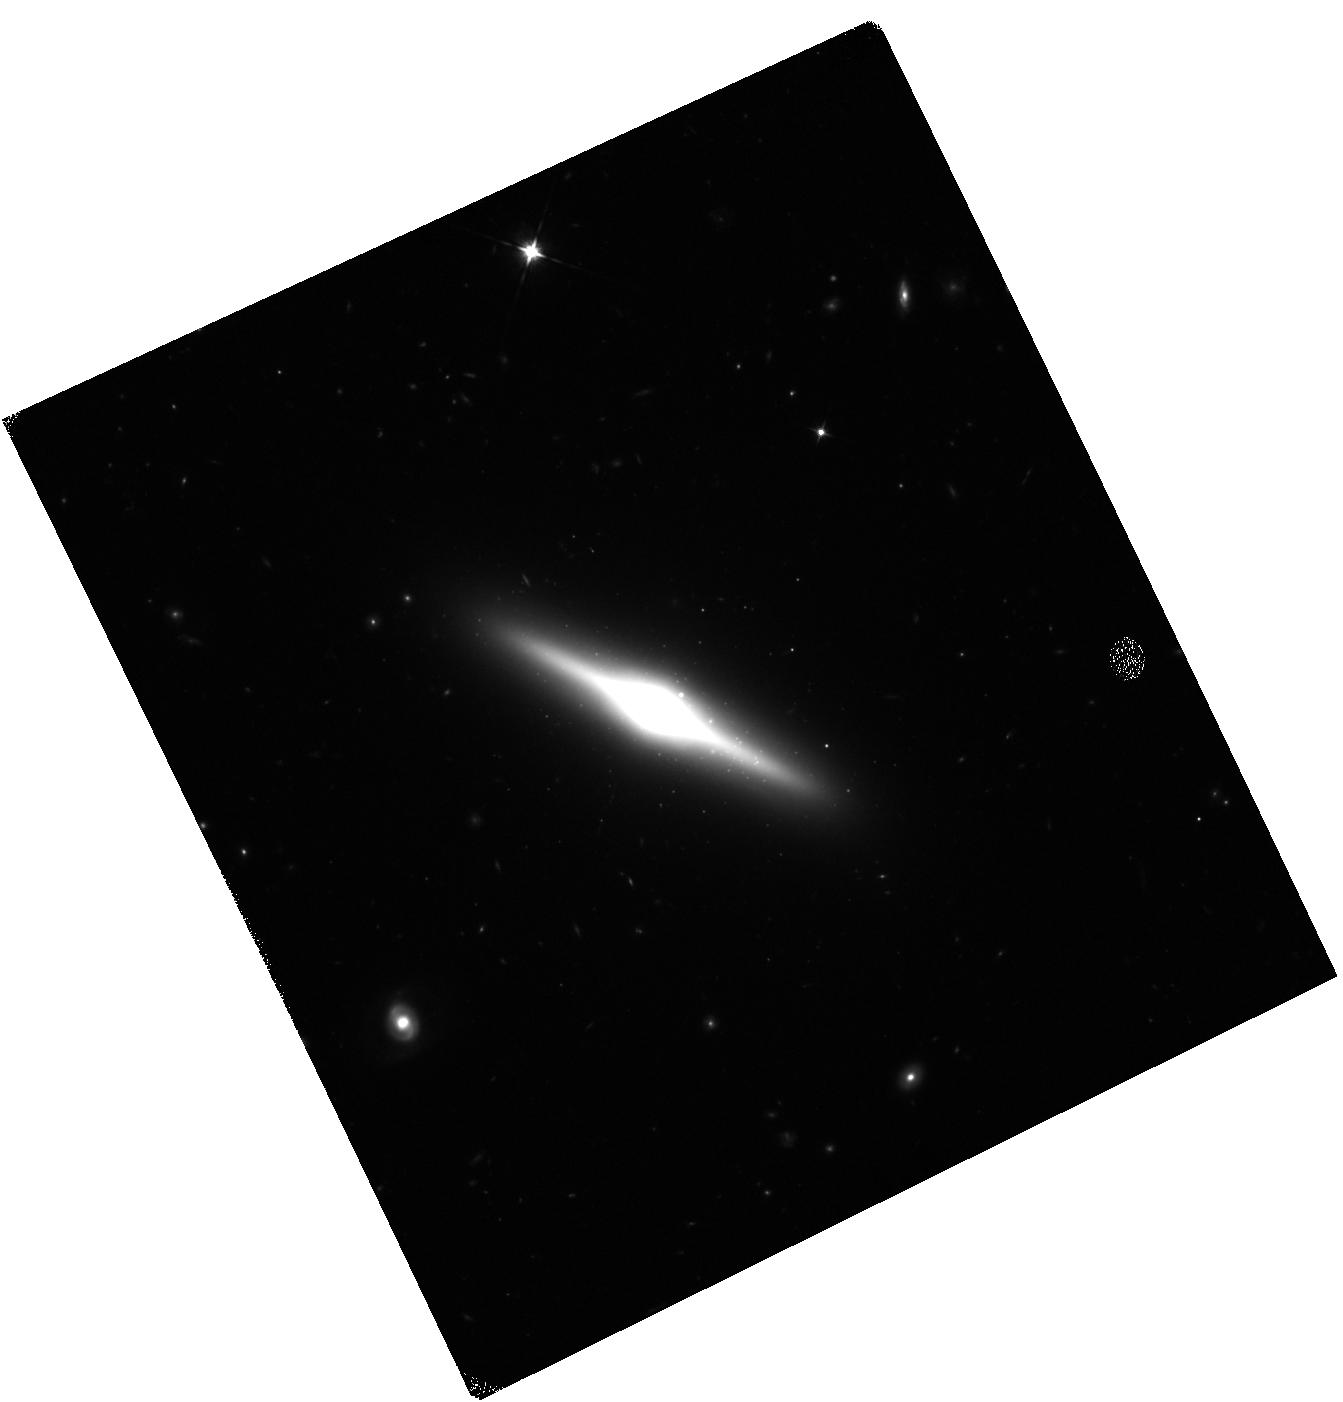
Target: HLX-1. Instrument: WFC3/IR. Filter: F105W. Exposure: 20 min. Observation ID: hst_12979_04_wfc3_ir_f105w_ic1804

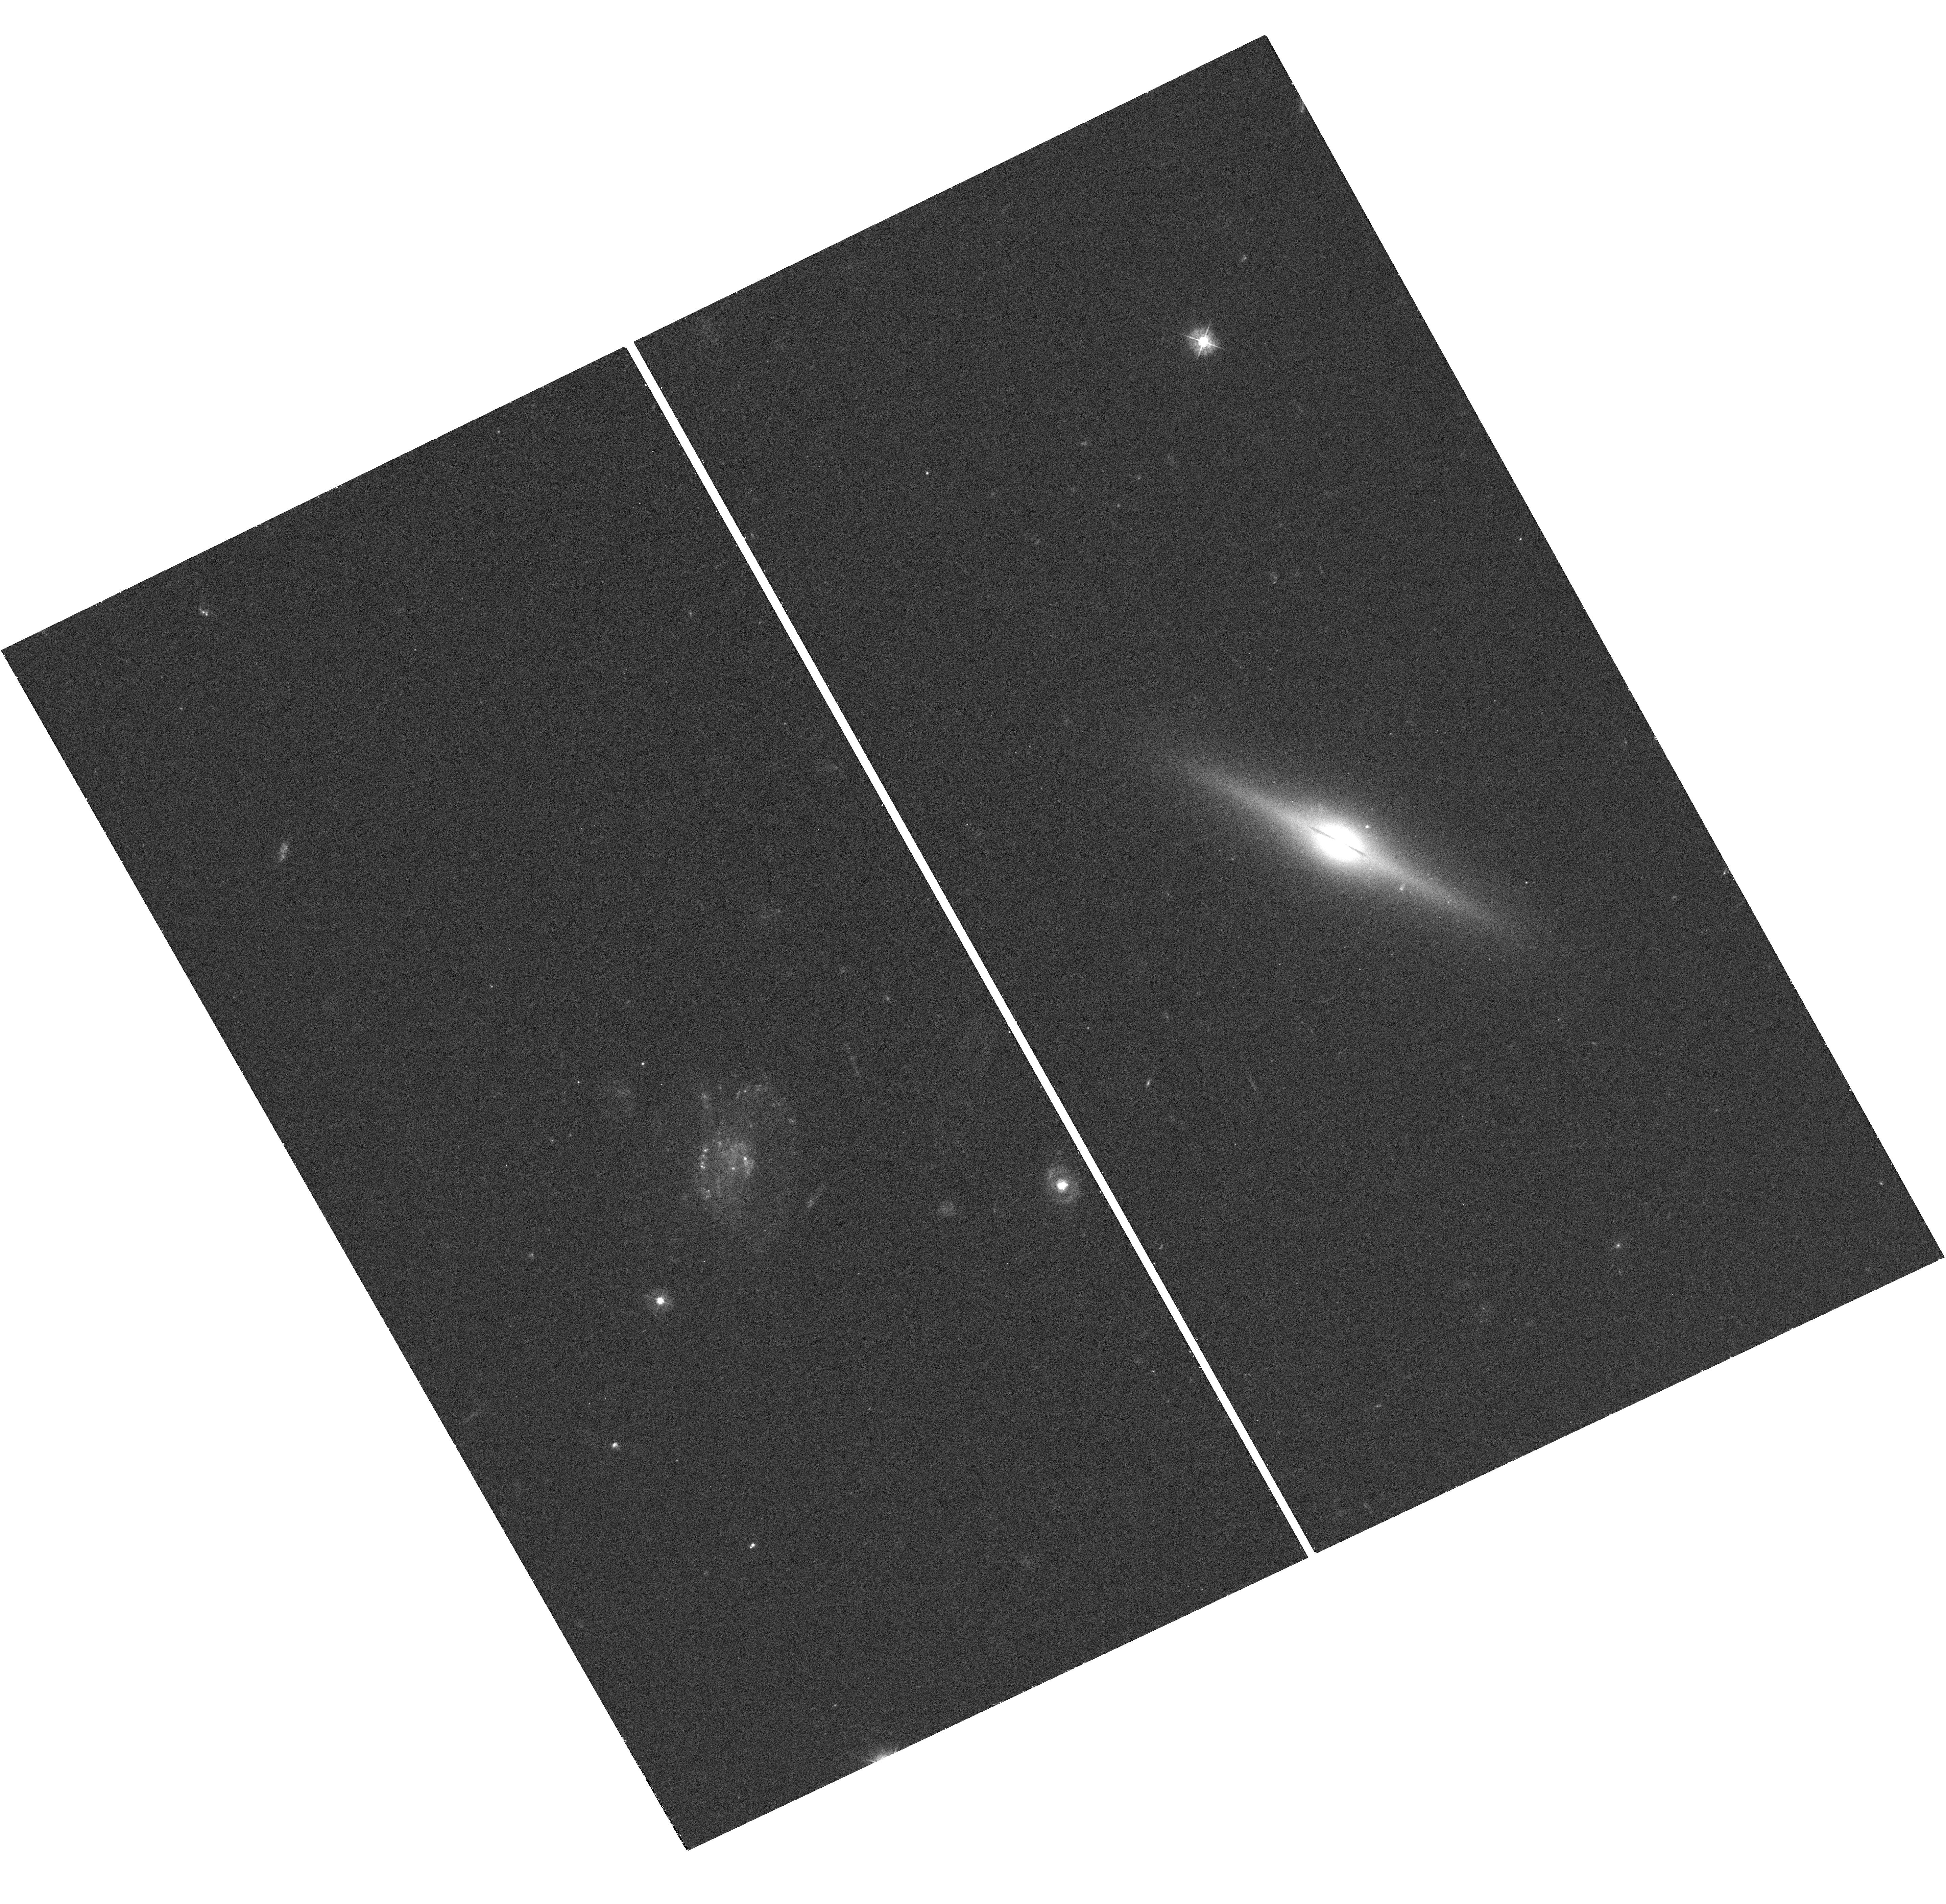
Target: HLX-1. Instrument: WFC3/UVIS. Filter: F390W. Exposure: 18 min. Observation ID: hst_12979_04_wfc3_uvis_f390w_ic1804

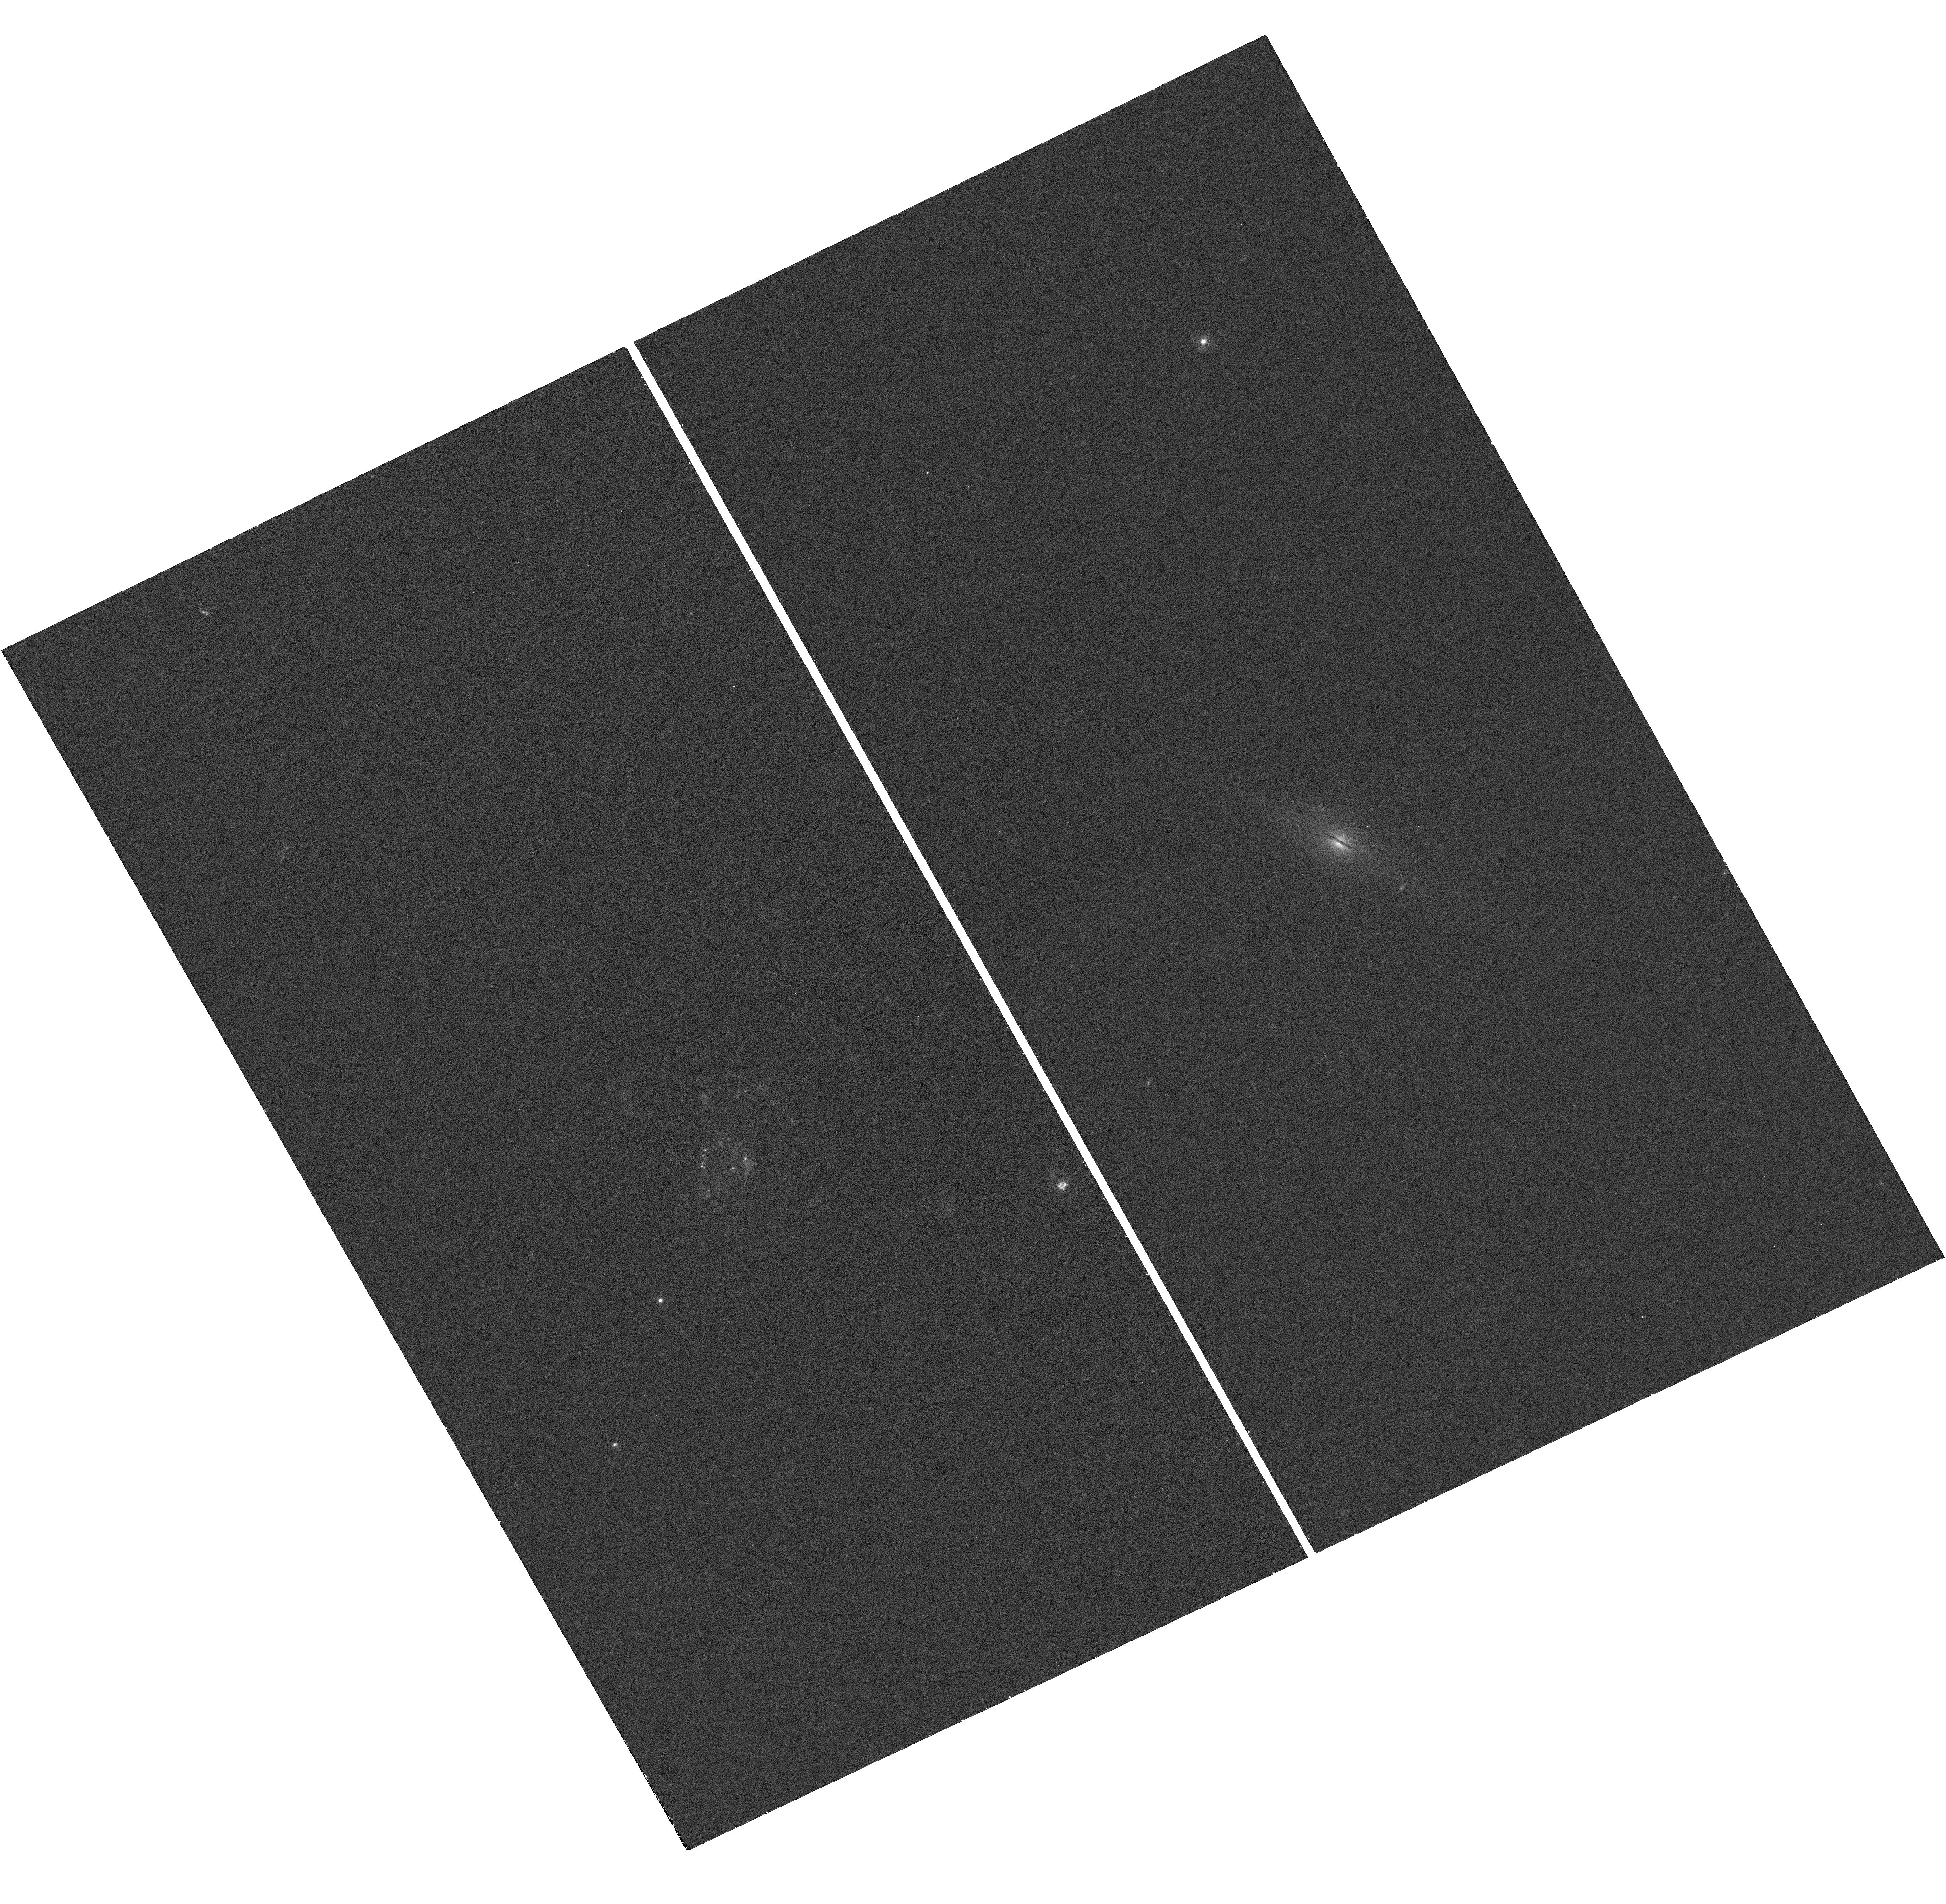
Target: HLX-1. Instrument: WFC3/UVIS. Filter: F300X. Exposure: 17 min. Observation ID: hst_12979_04_wfc3_uvis_f300x_ic1804

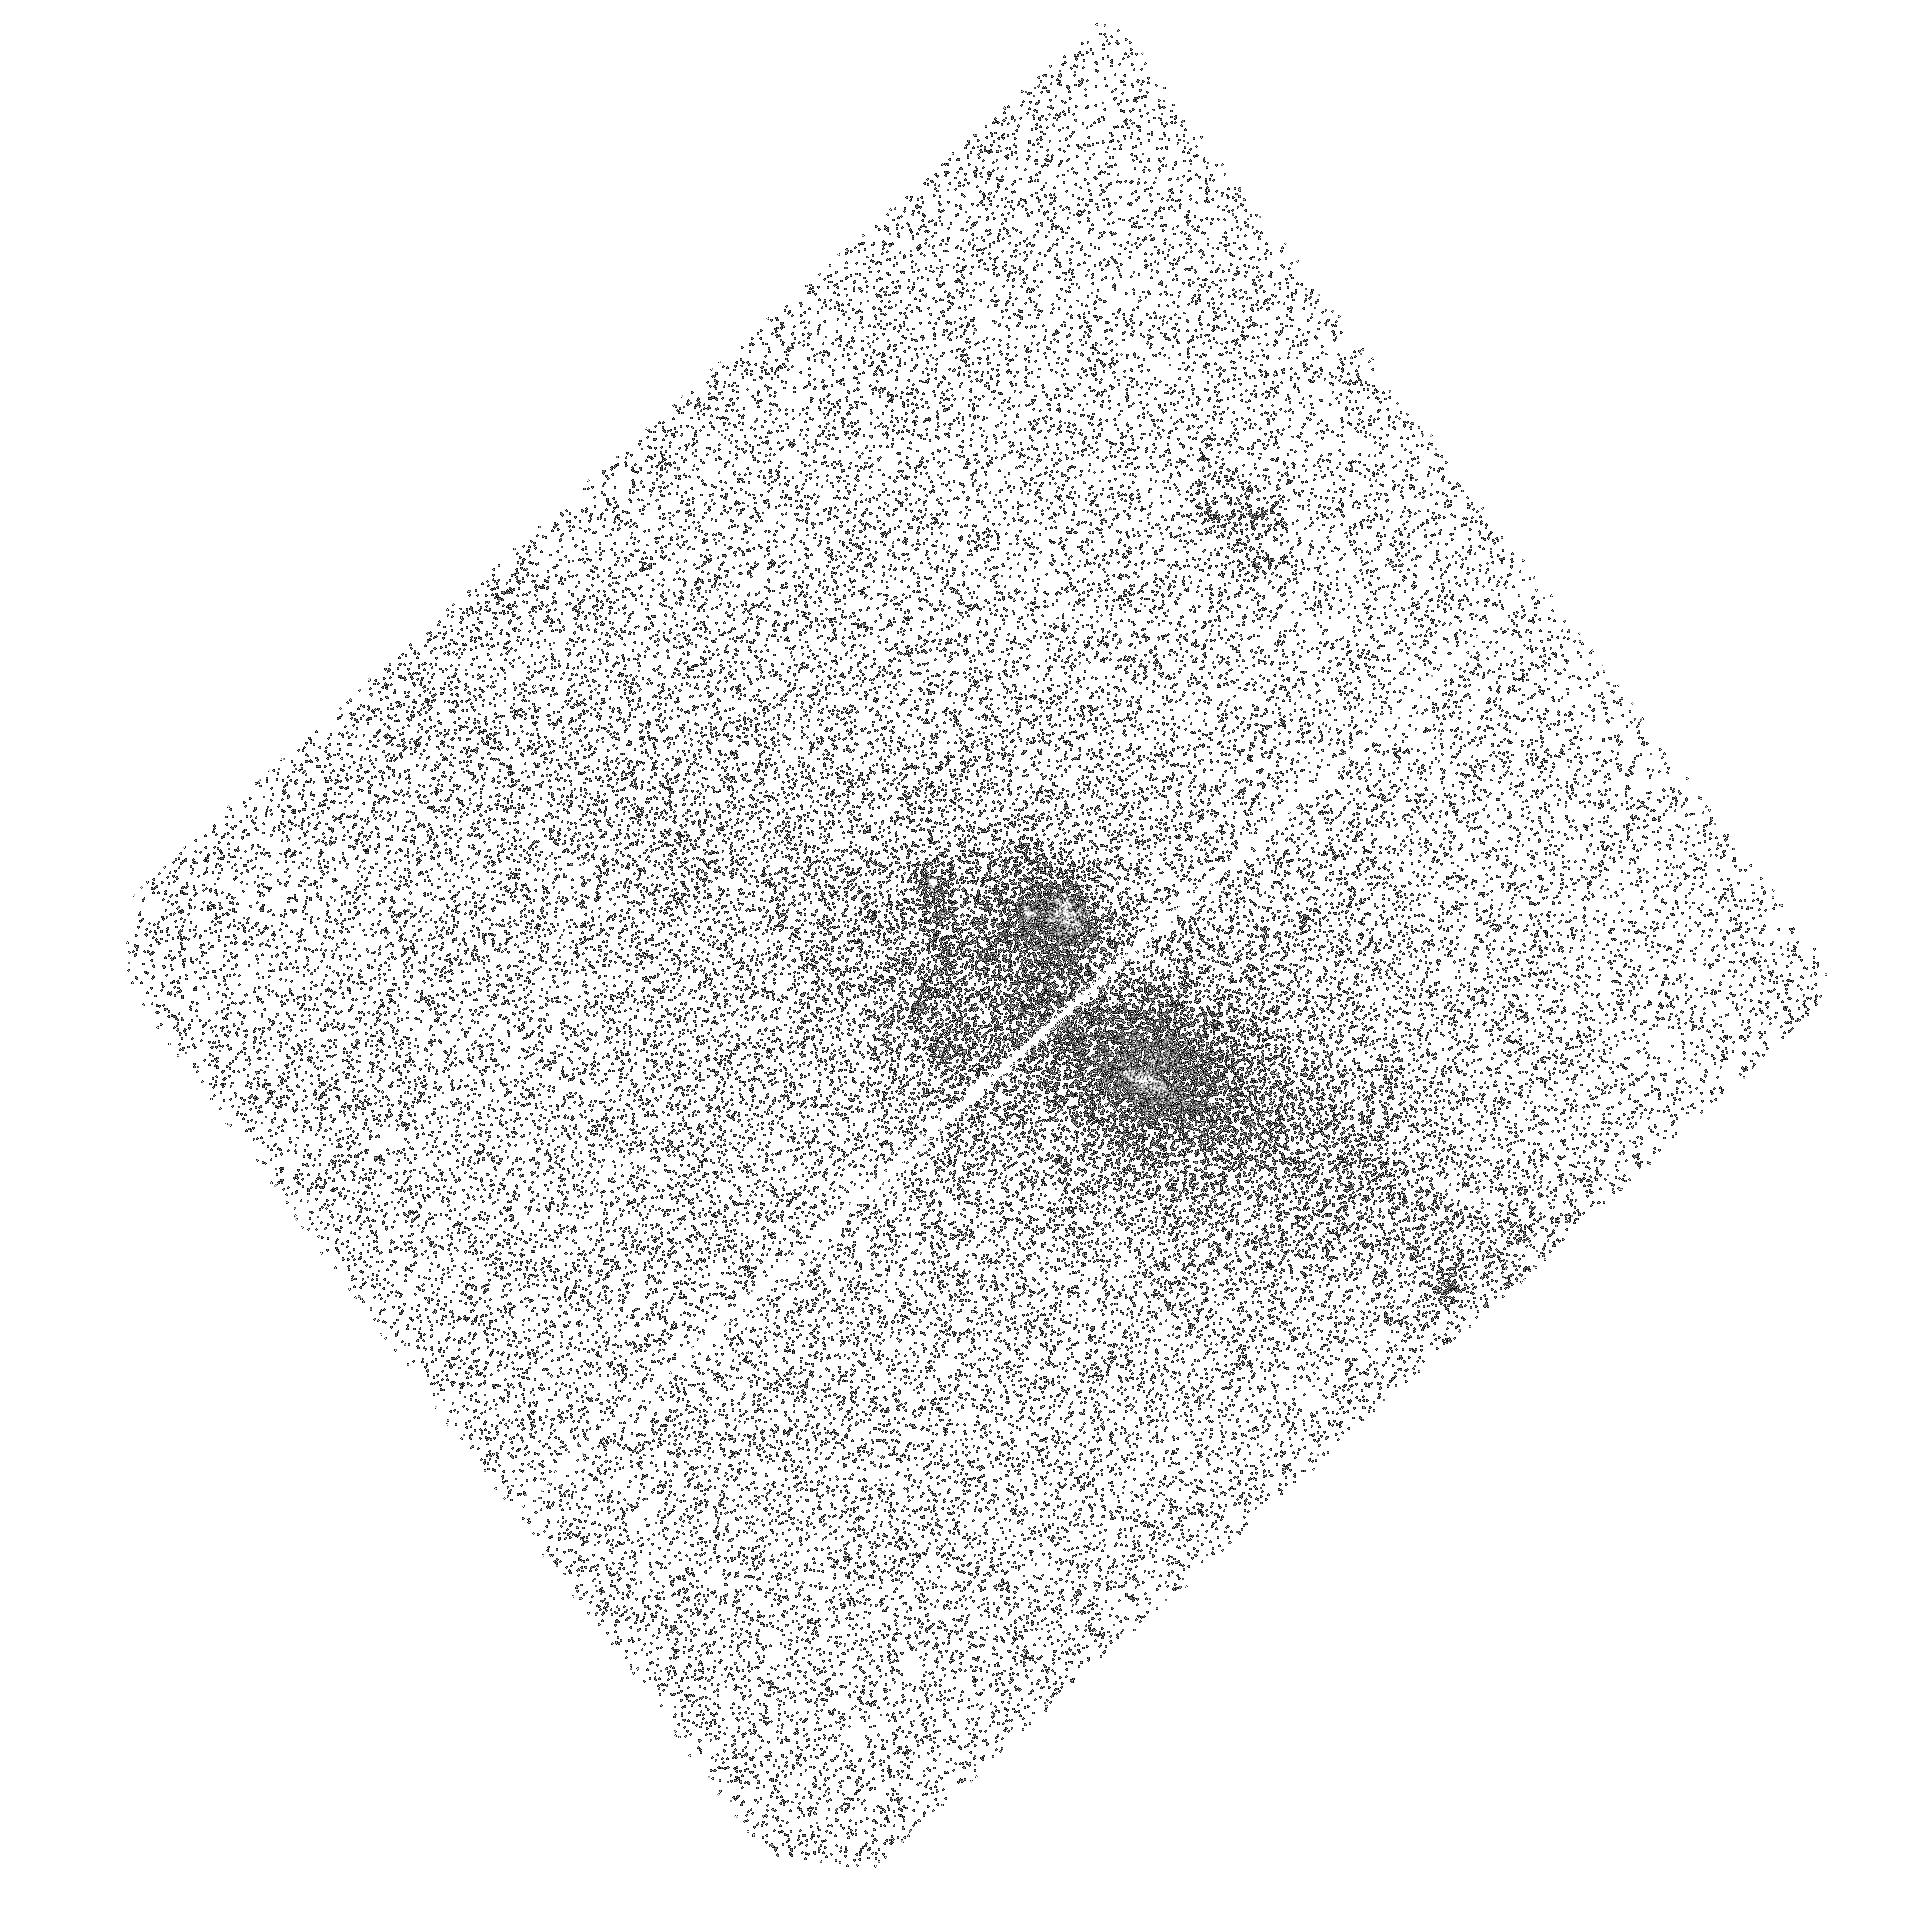
Target: HLX-1. Instrument: ACS/SBC. Filter: F140LP. Exposure: 40 min. Observation ID: hst_12979_01_acs_sbc_f140lp_jc1801

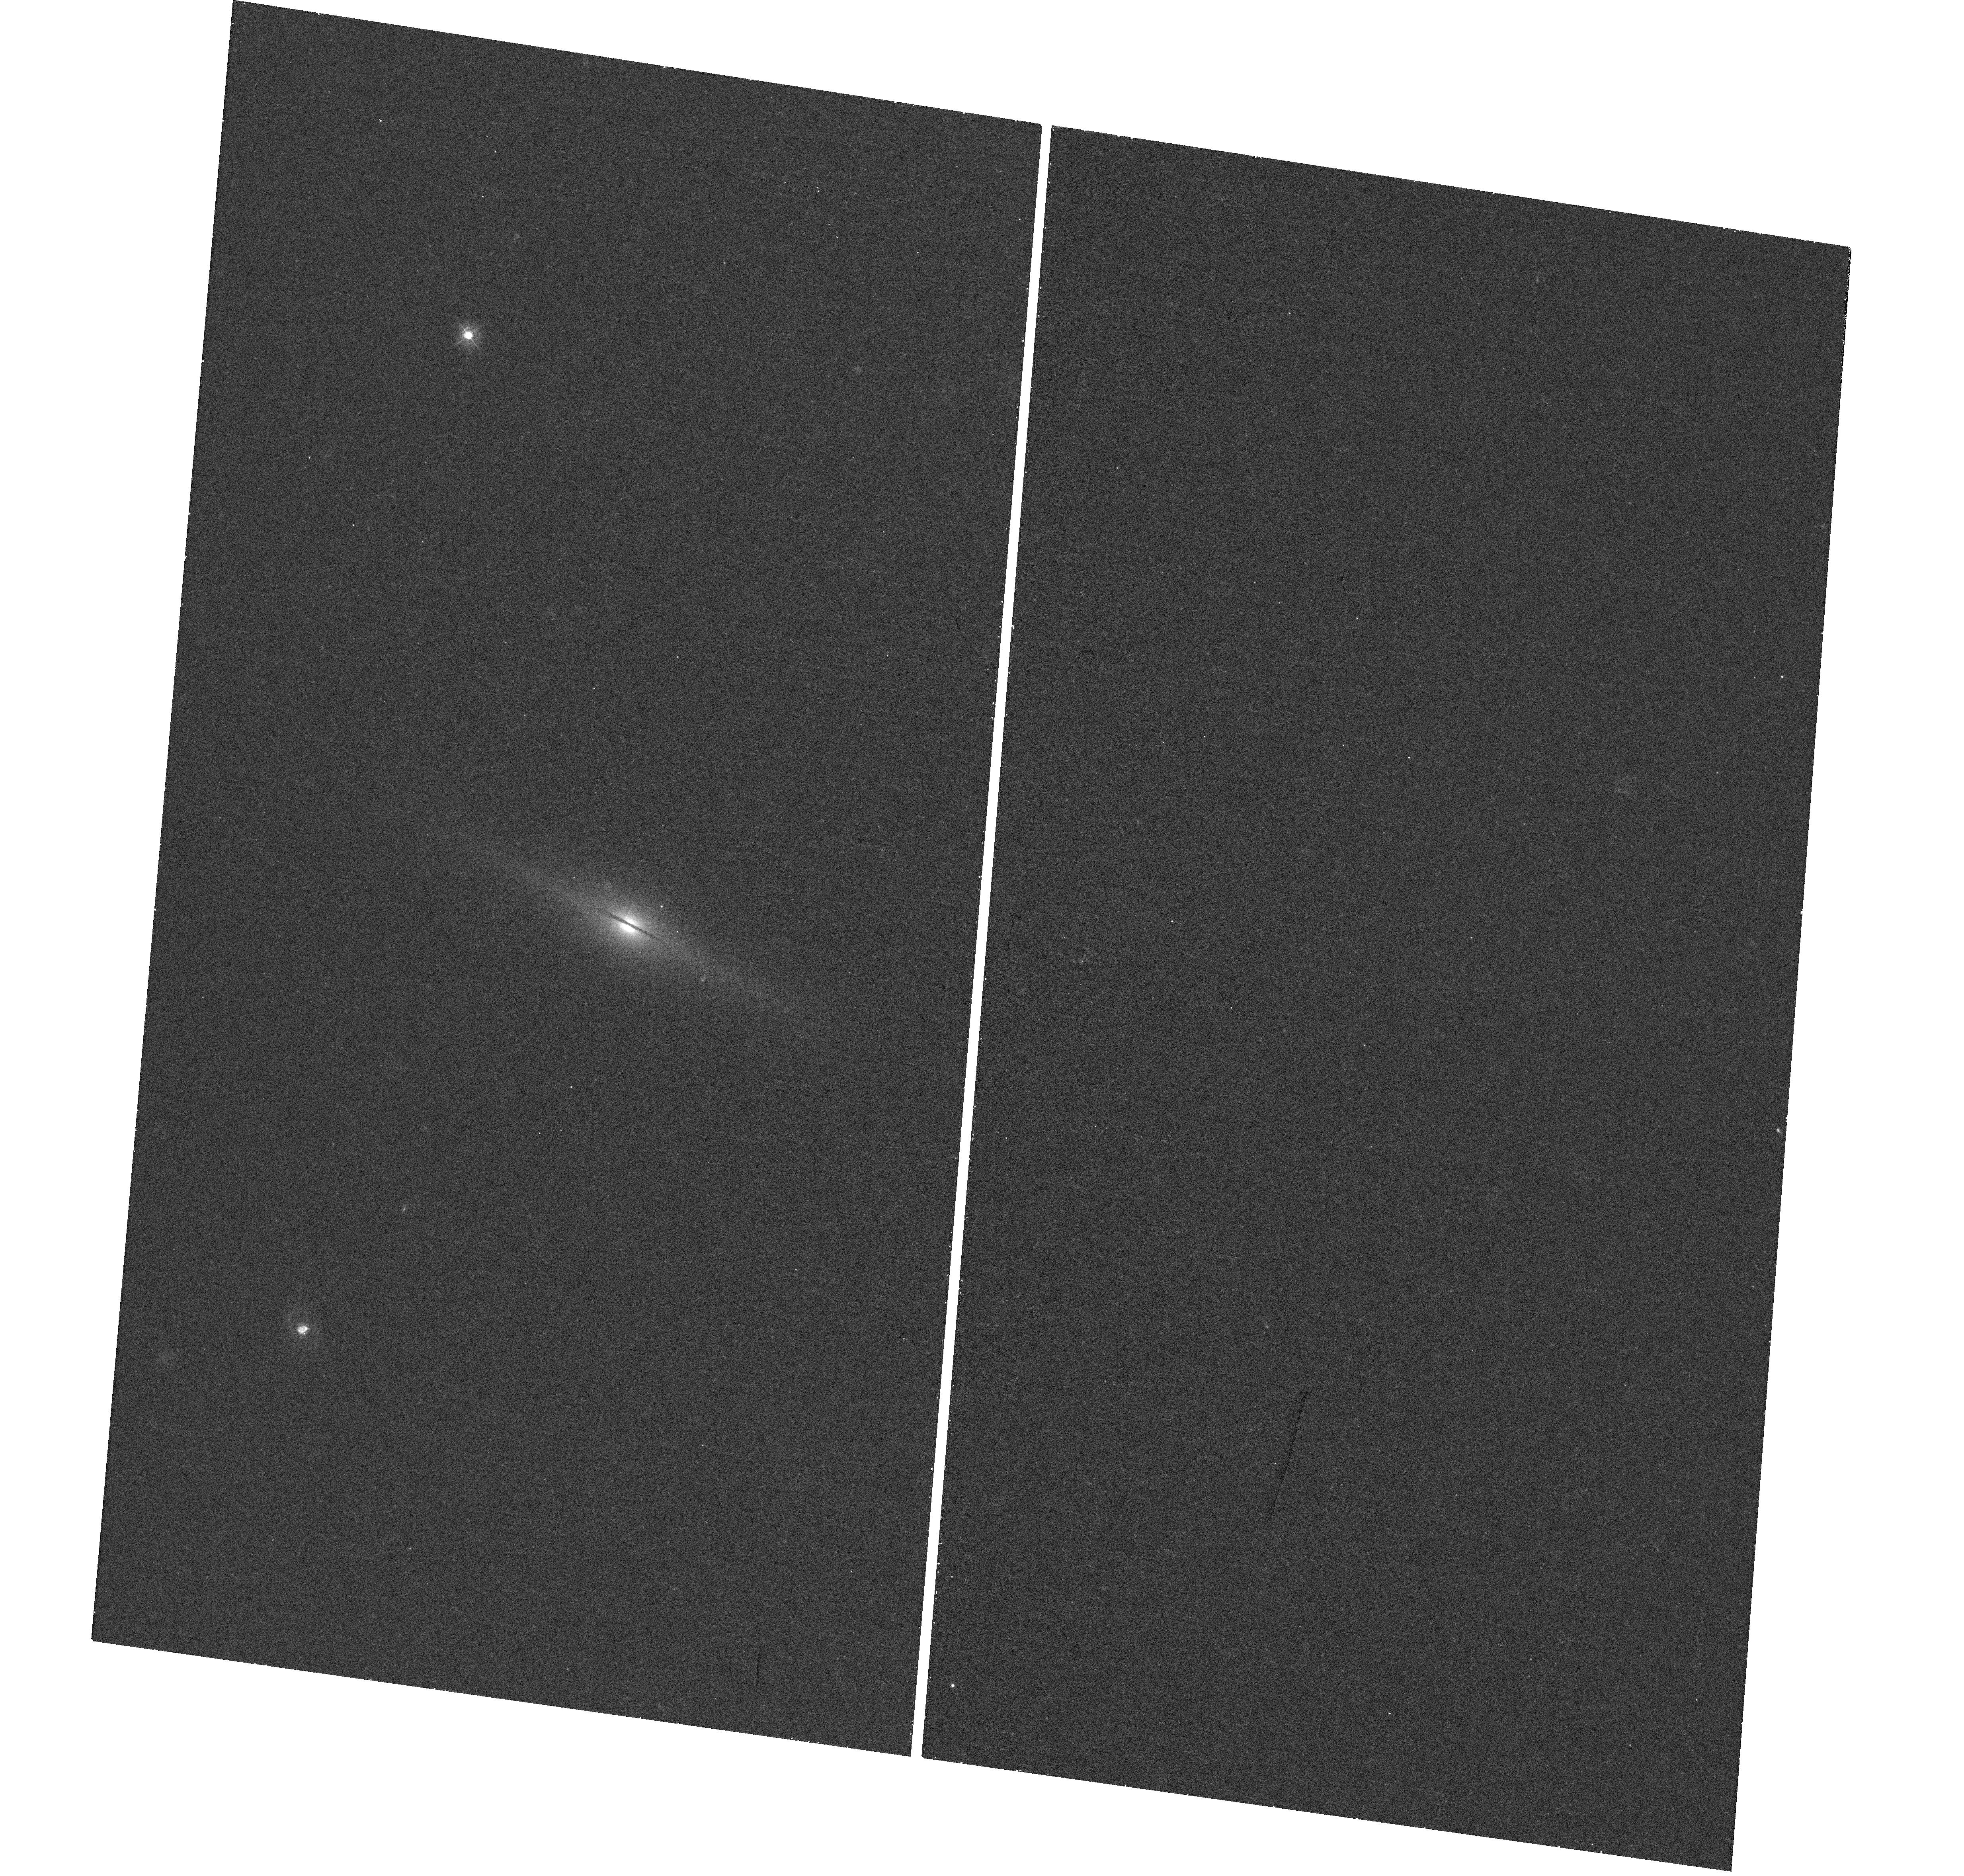
Target: HLX-1. Instrument: WFC3/UVIS. Filter: F336W. Exposure: 16 min. Observation ID: hst_12979_02_wfc3_uvis_f336w_ic1802

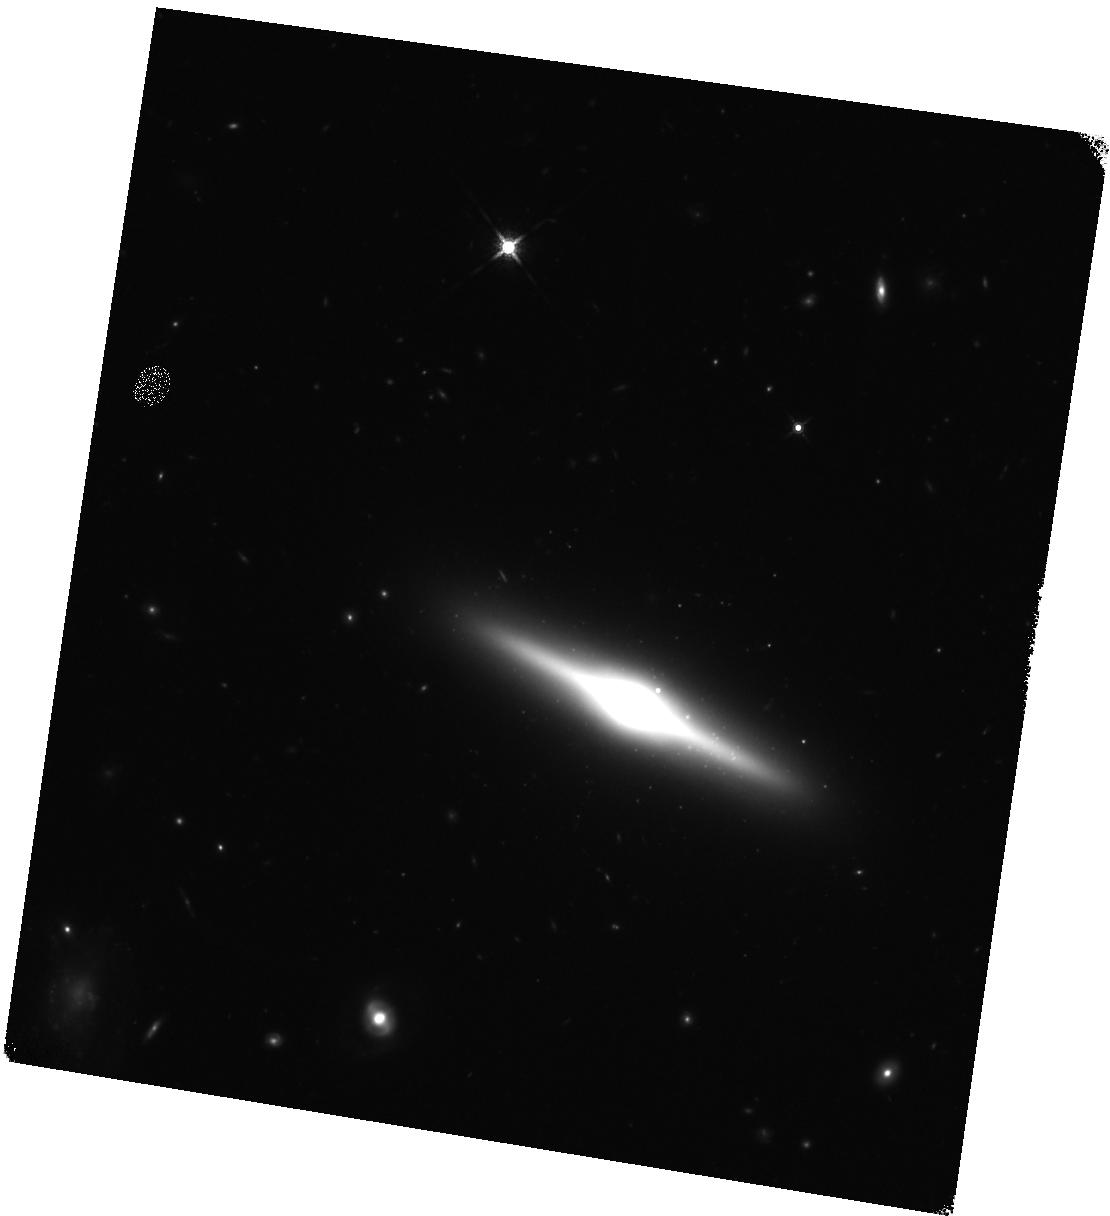
Target: HLX-1. Instrument: WFC3/IR. Filter: F160W. Exposure: 20 min. Observation ID: hst_12979_02_wfc3_ir_f160w_ic1802

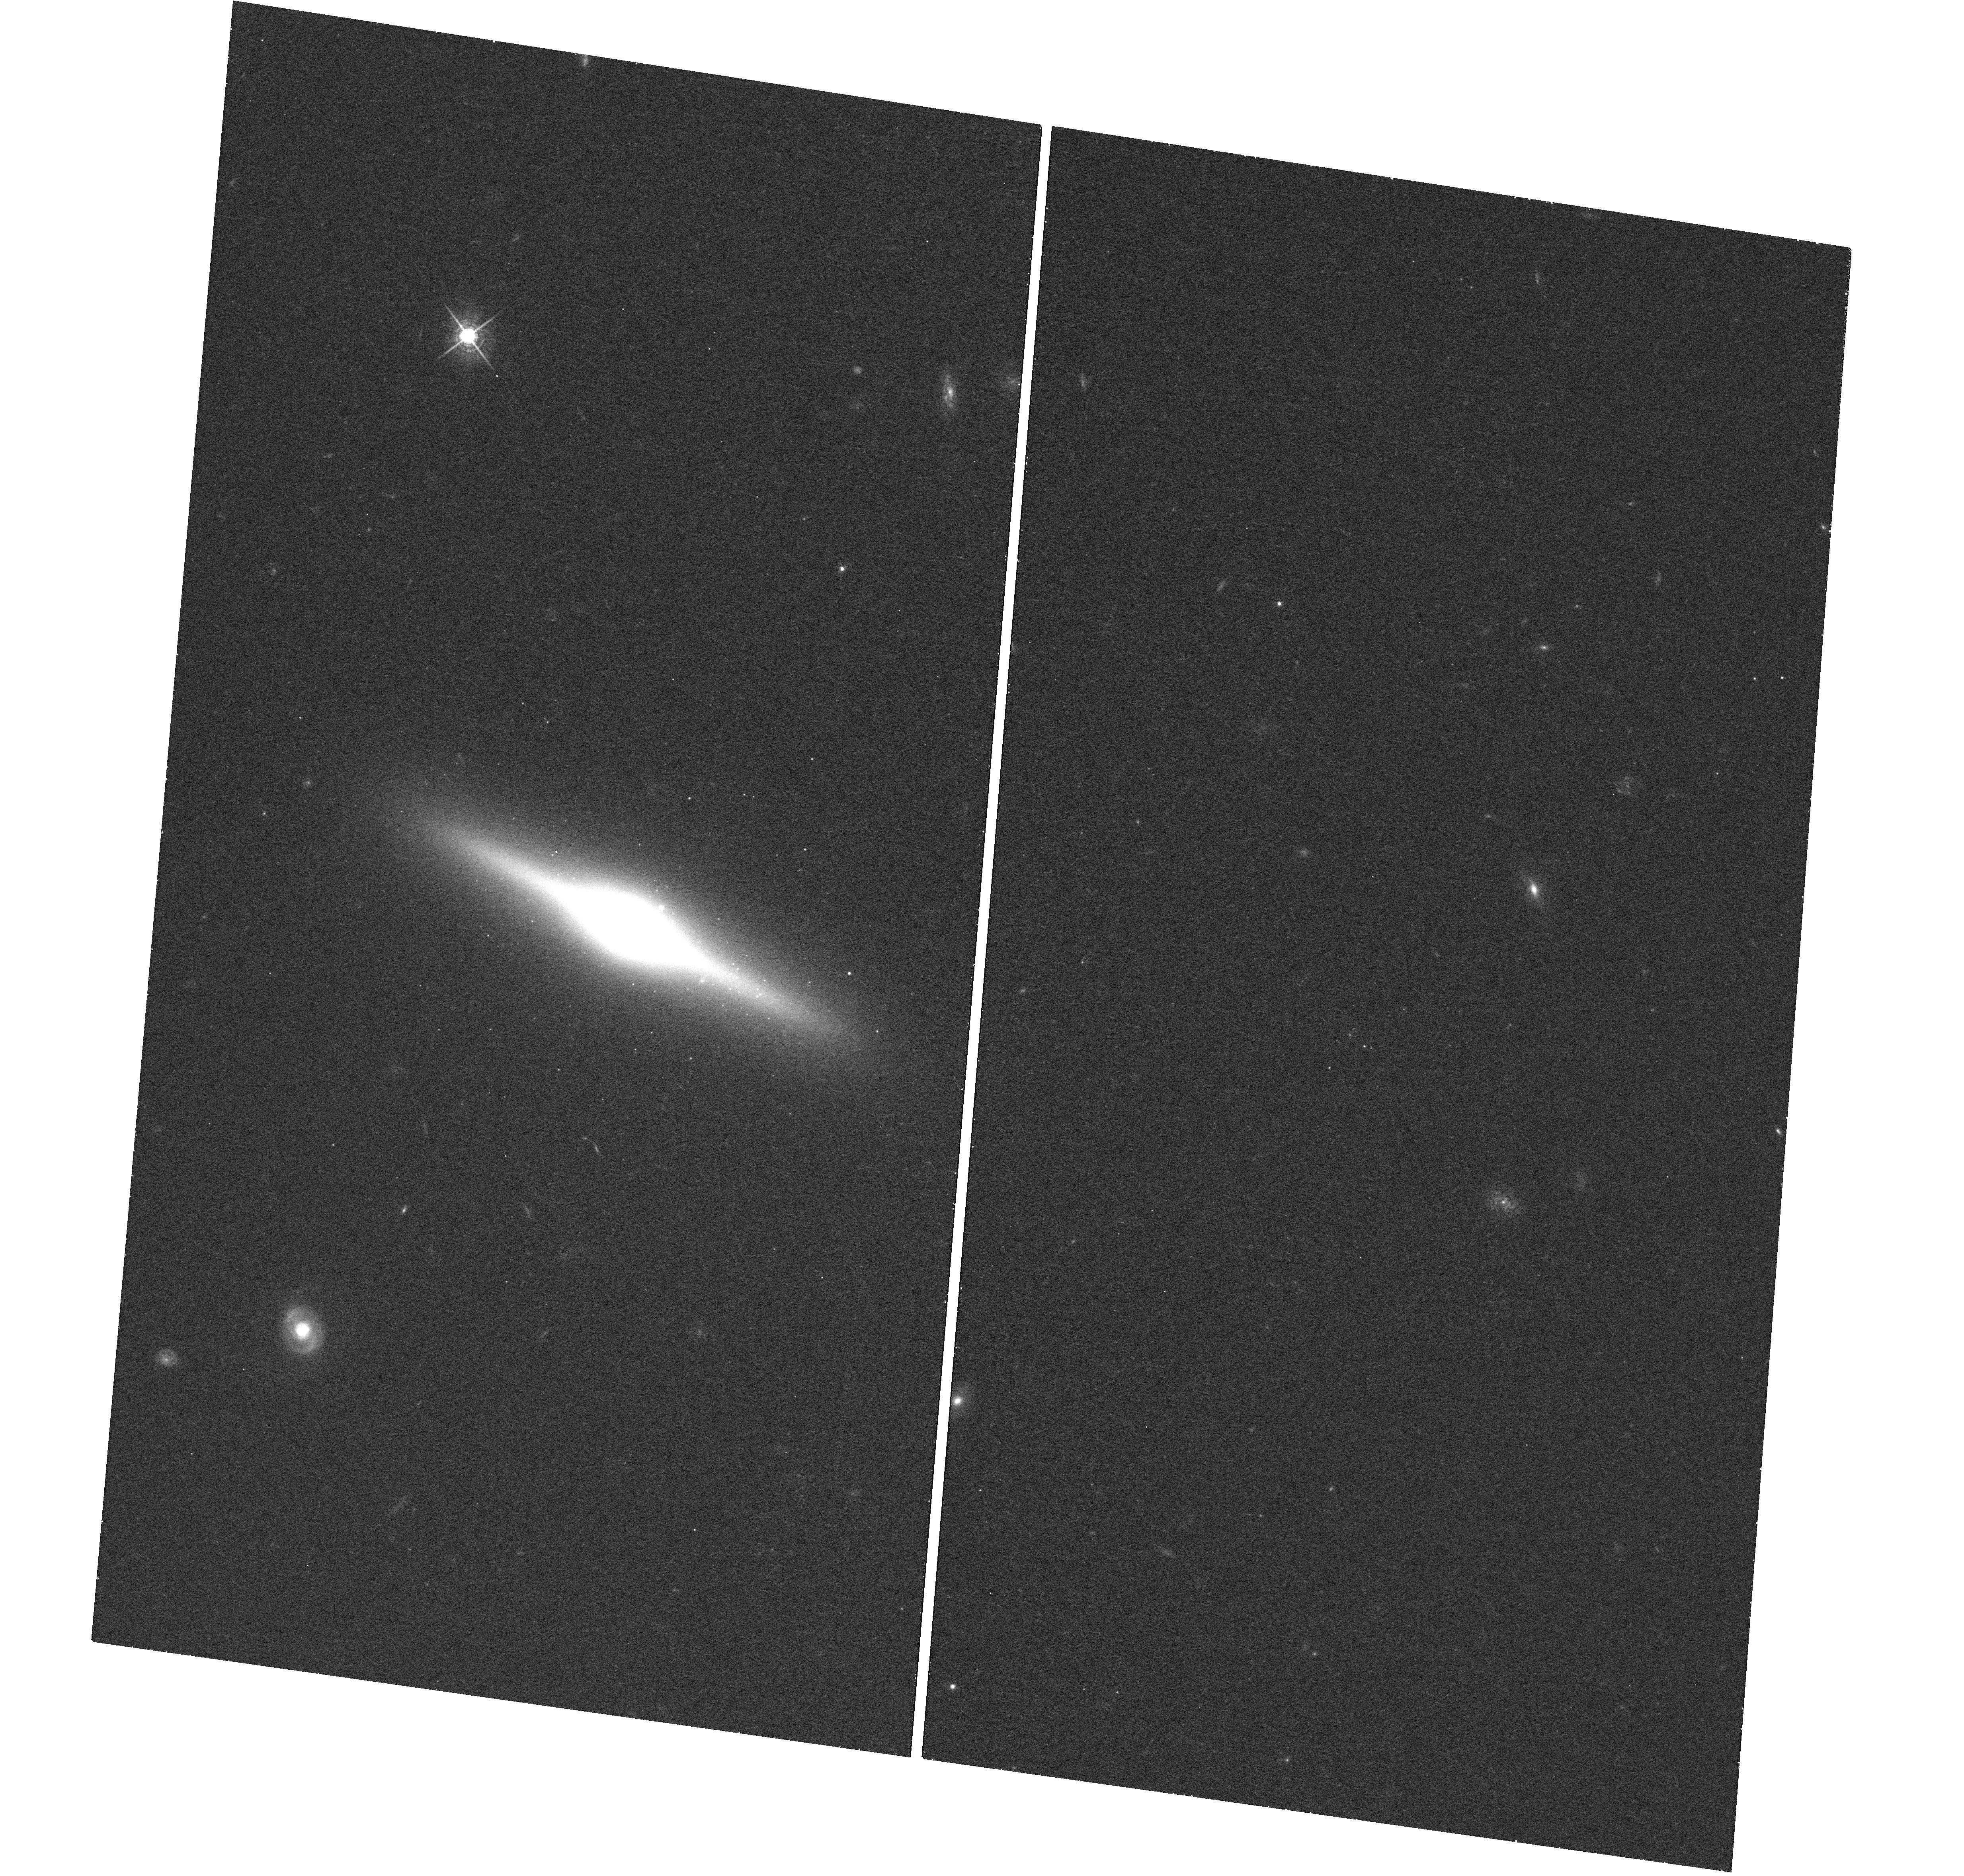
Target: HLX-1. Instrument: WFC3/UVIS. Filter: F621M. Exposure: 18 min. Observation ID: hst_12979_02_wfc3_uvis_f621m_ic1802

The Stellar Population Around the Intermediate Mass Black Hole ESO 243-49 HLX-1 (PI: Maccarone, Thomas J.)

We request joint XMM-Newton and HST observations of the best intermediate mass black hole candidate HLX-1. Recent HST and Swift observations found the broadband spectral energy distribution was well described by an irradiated accretion disc plus a stellar population. However, degeneracies in the models resulted in two acceptable solutions with dramatically different parameter values. We request two observations to be performed with XMM-Newton and the HST at different X-ray luminosities in order to break these model degeneracies using the variability of the disc emission. With these two 5 orbit observations we will be able to determine the nature of the environment around the black hole, test formation theories for HLX-1, and rule out beaming as the origin of the extreme luminosities.